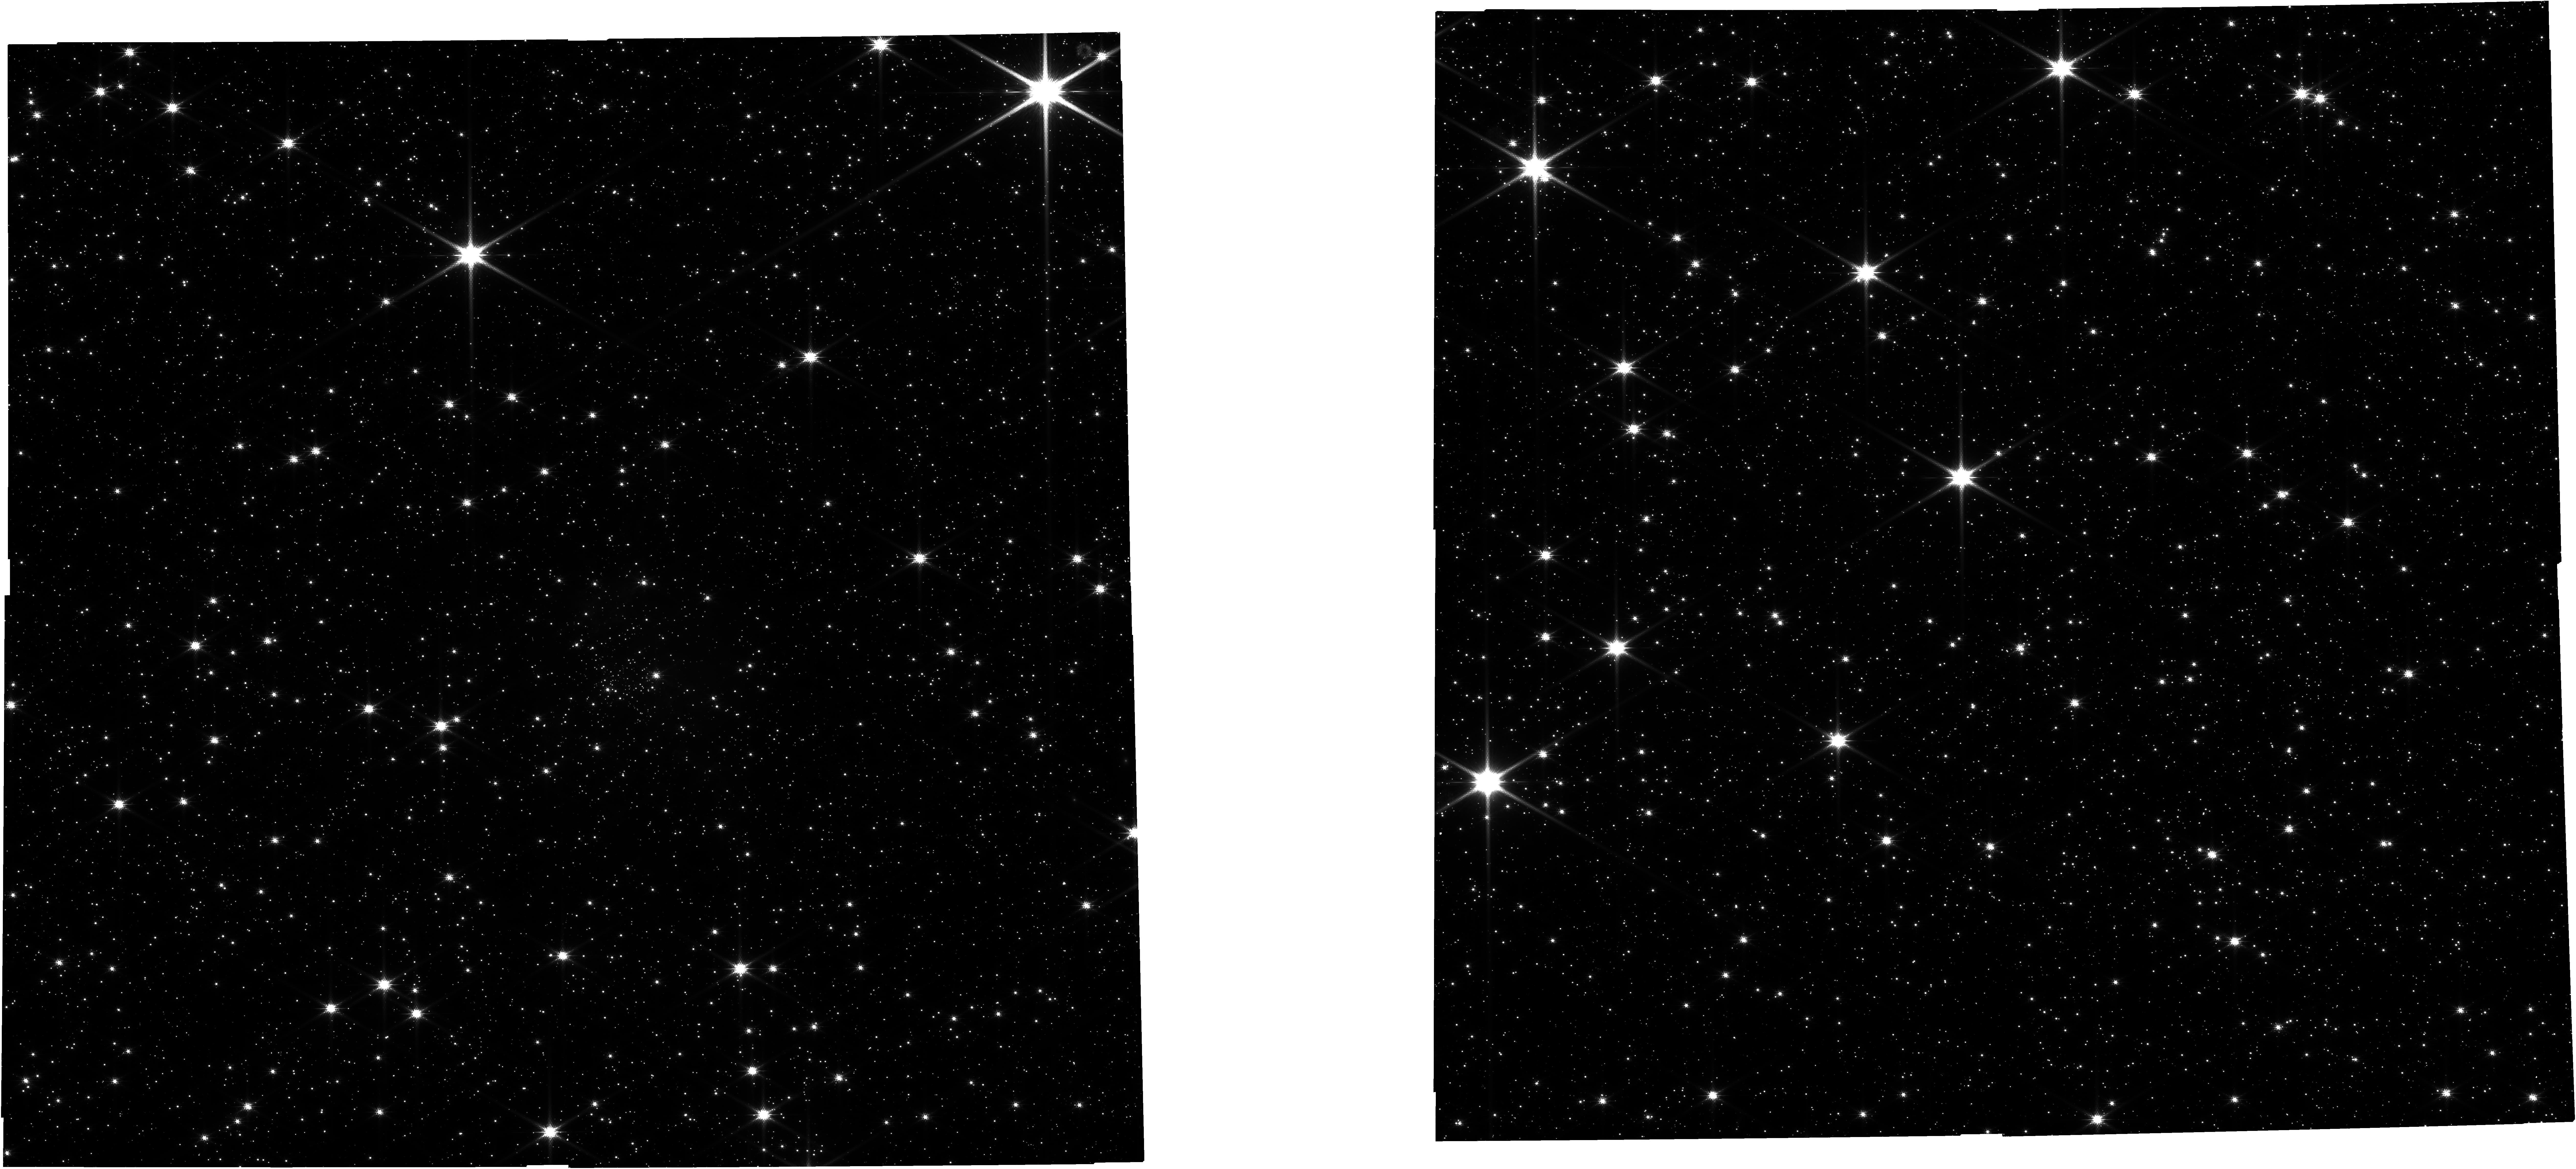
Target: G054.093+01.748
Instrument: NIRCAM
Filter: F150W
Exposure: 17 min
Observation ID: jw09438-o004_t004_nircam_clear-f150w

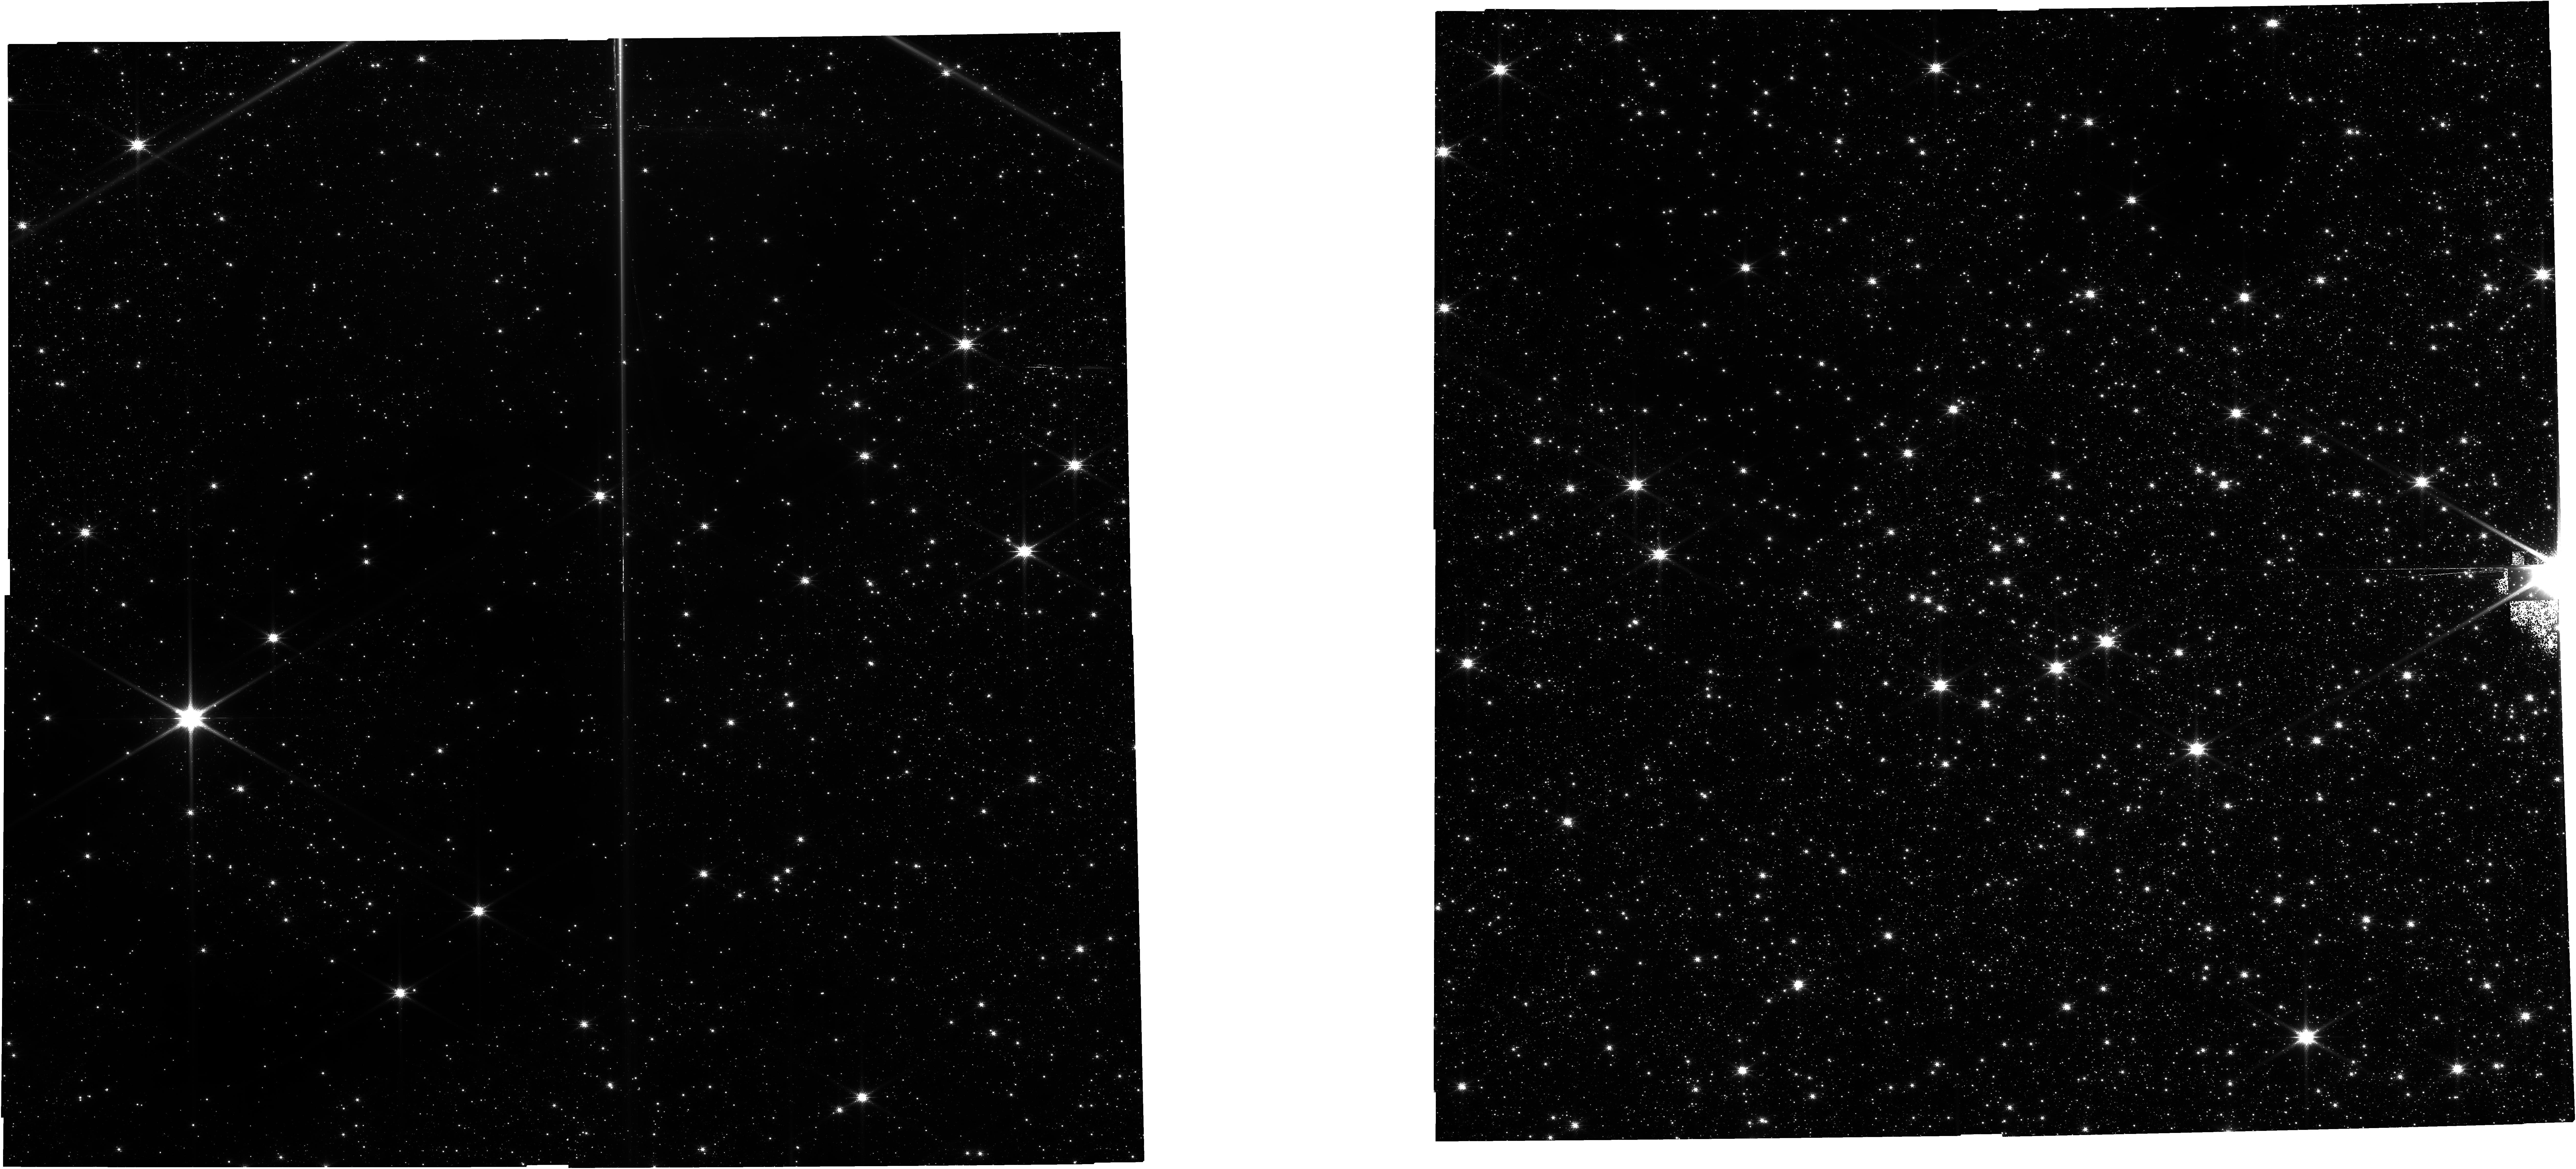
Target: G007.470+00.050
Instrument: NIRCAM
Filter: F150W
Exposure: 17 min
Observation ID: jw09438-o005_t005_nircam_clear-f150w

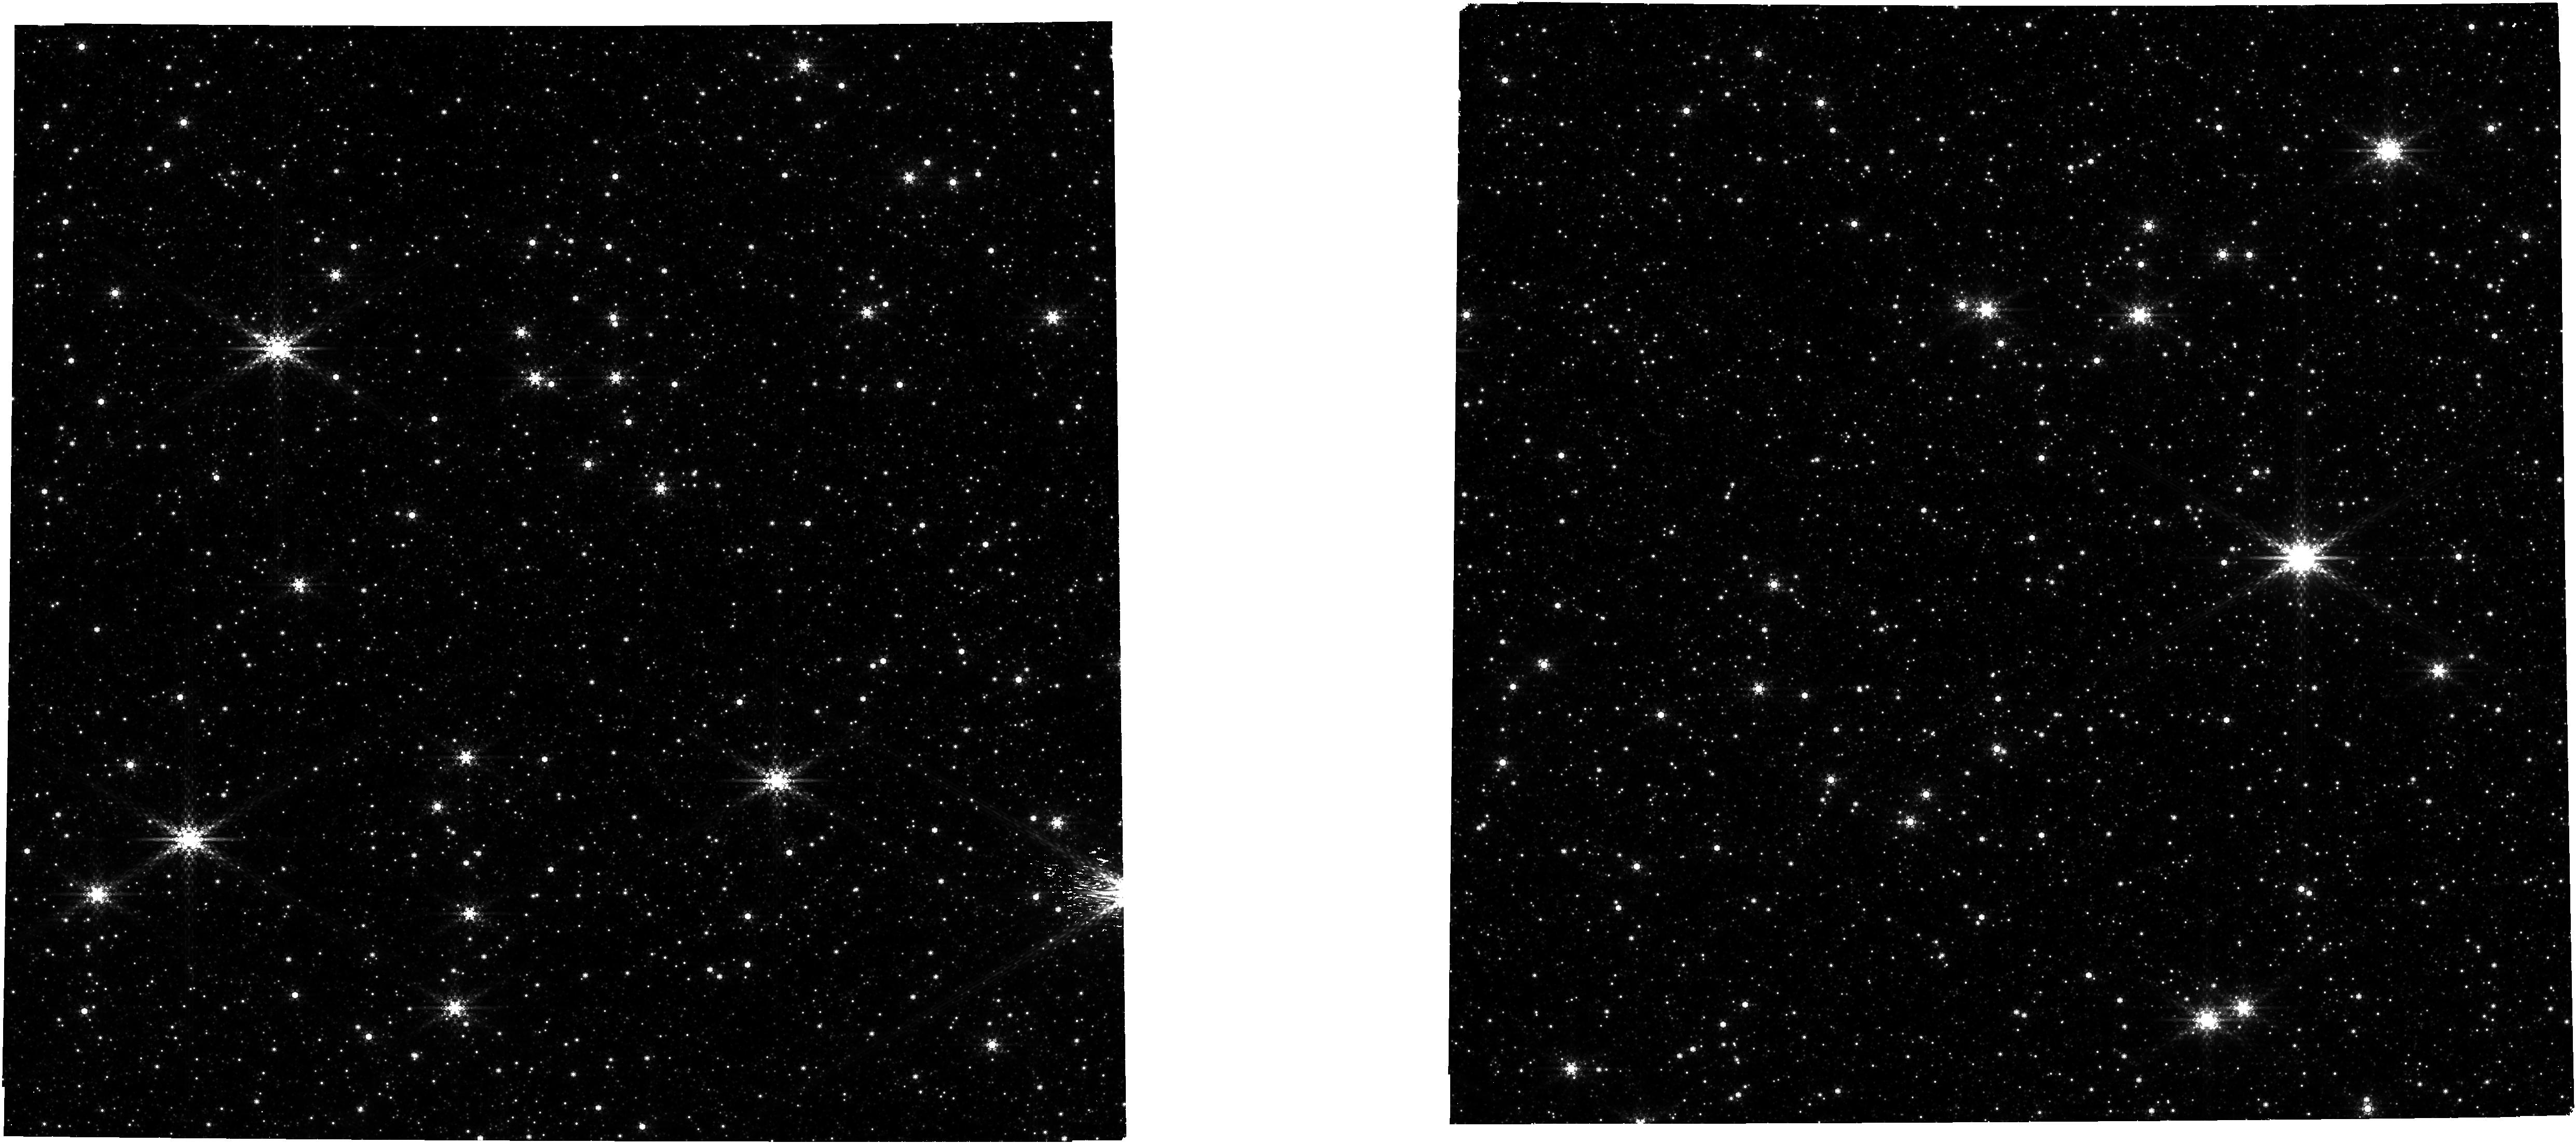
Target: crowded_l20
Instrument: NIRCAM
Filter: F480M
Exposure: 17 min
Observation ID: jw09438-o007_t007_nircam_clear-f480m

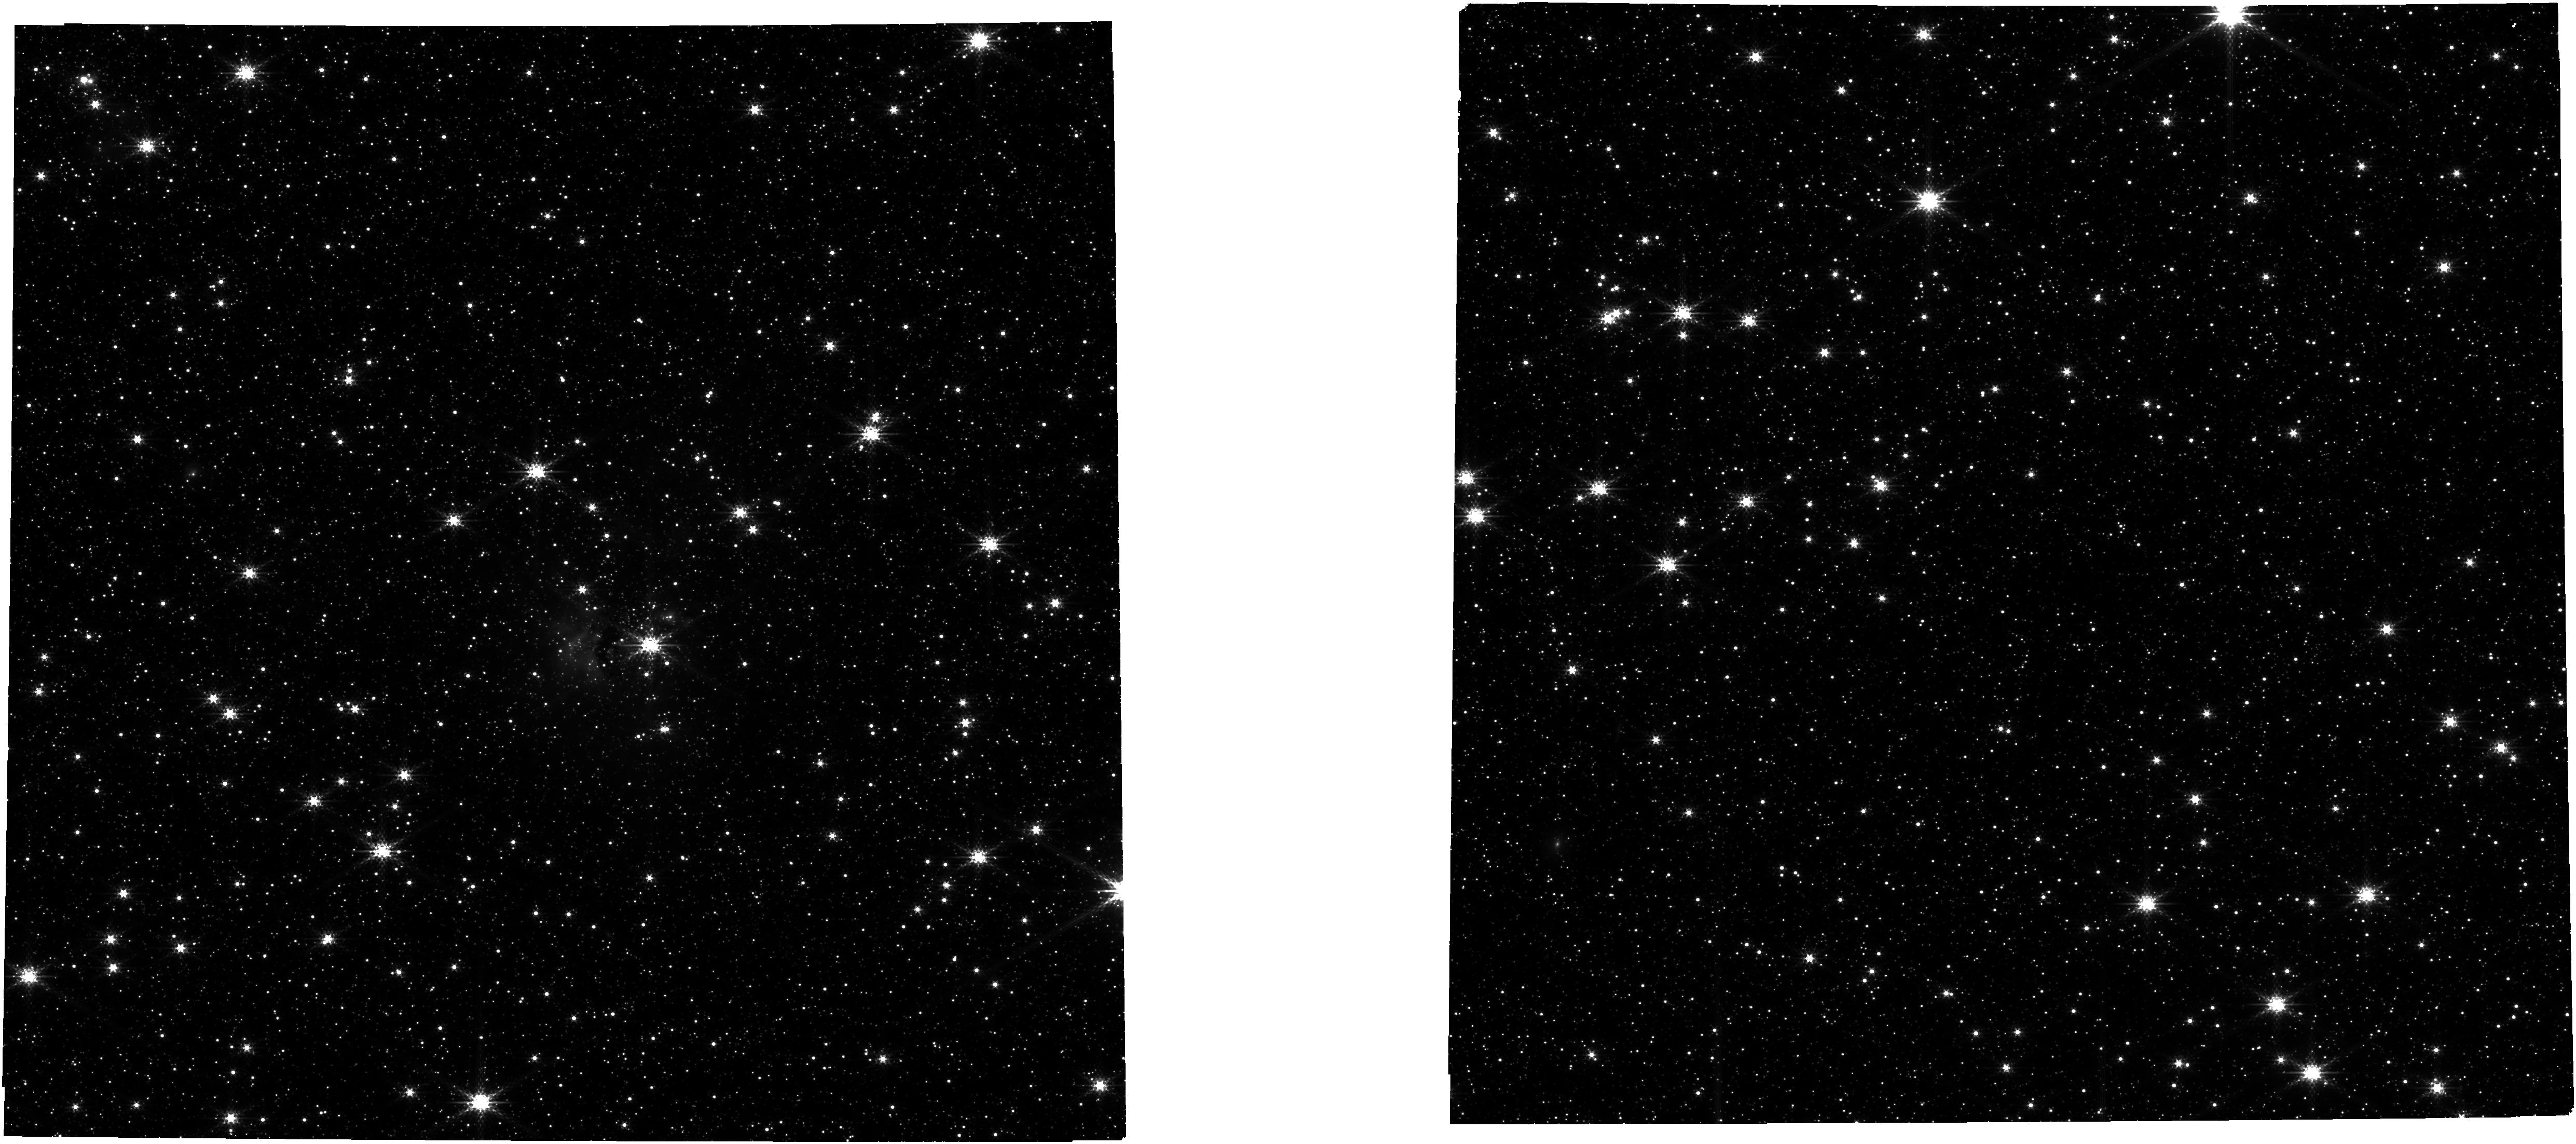
Target: G028.320+01.243
Instrument: NIRCAM
Filter: F300M
Exposure: 17 min
Observation ID: jw09438-o001_t001_nircam_clear-f300m

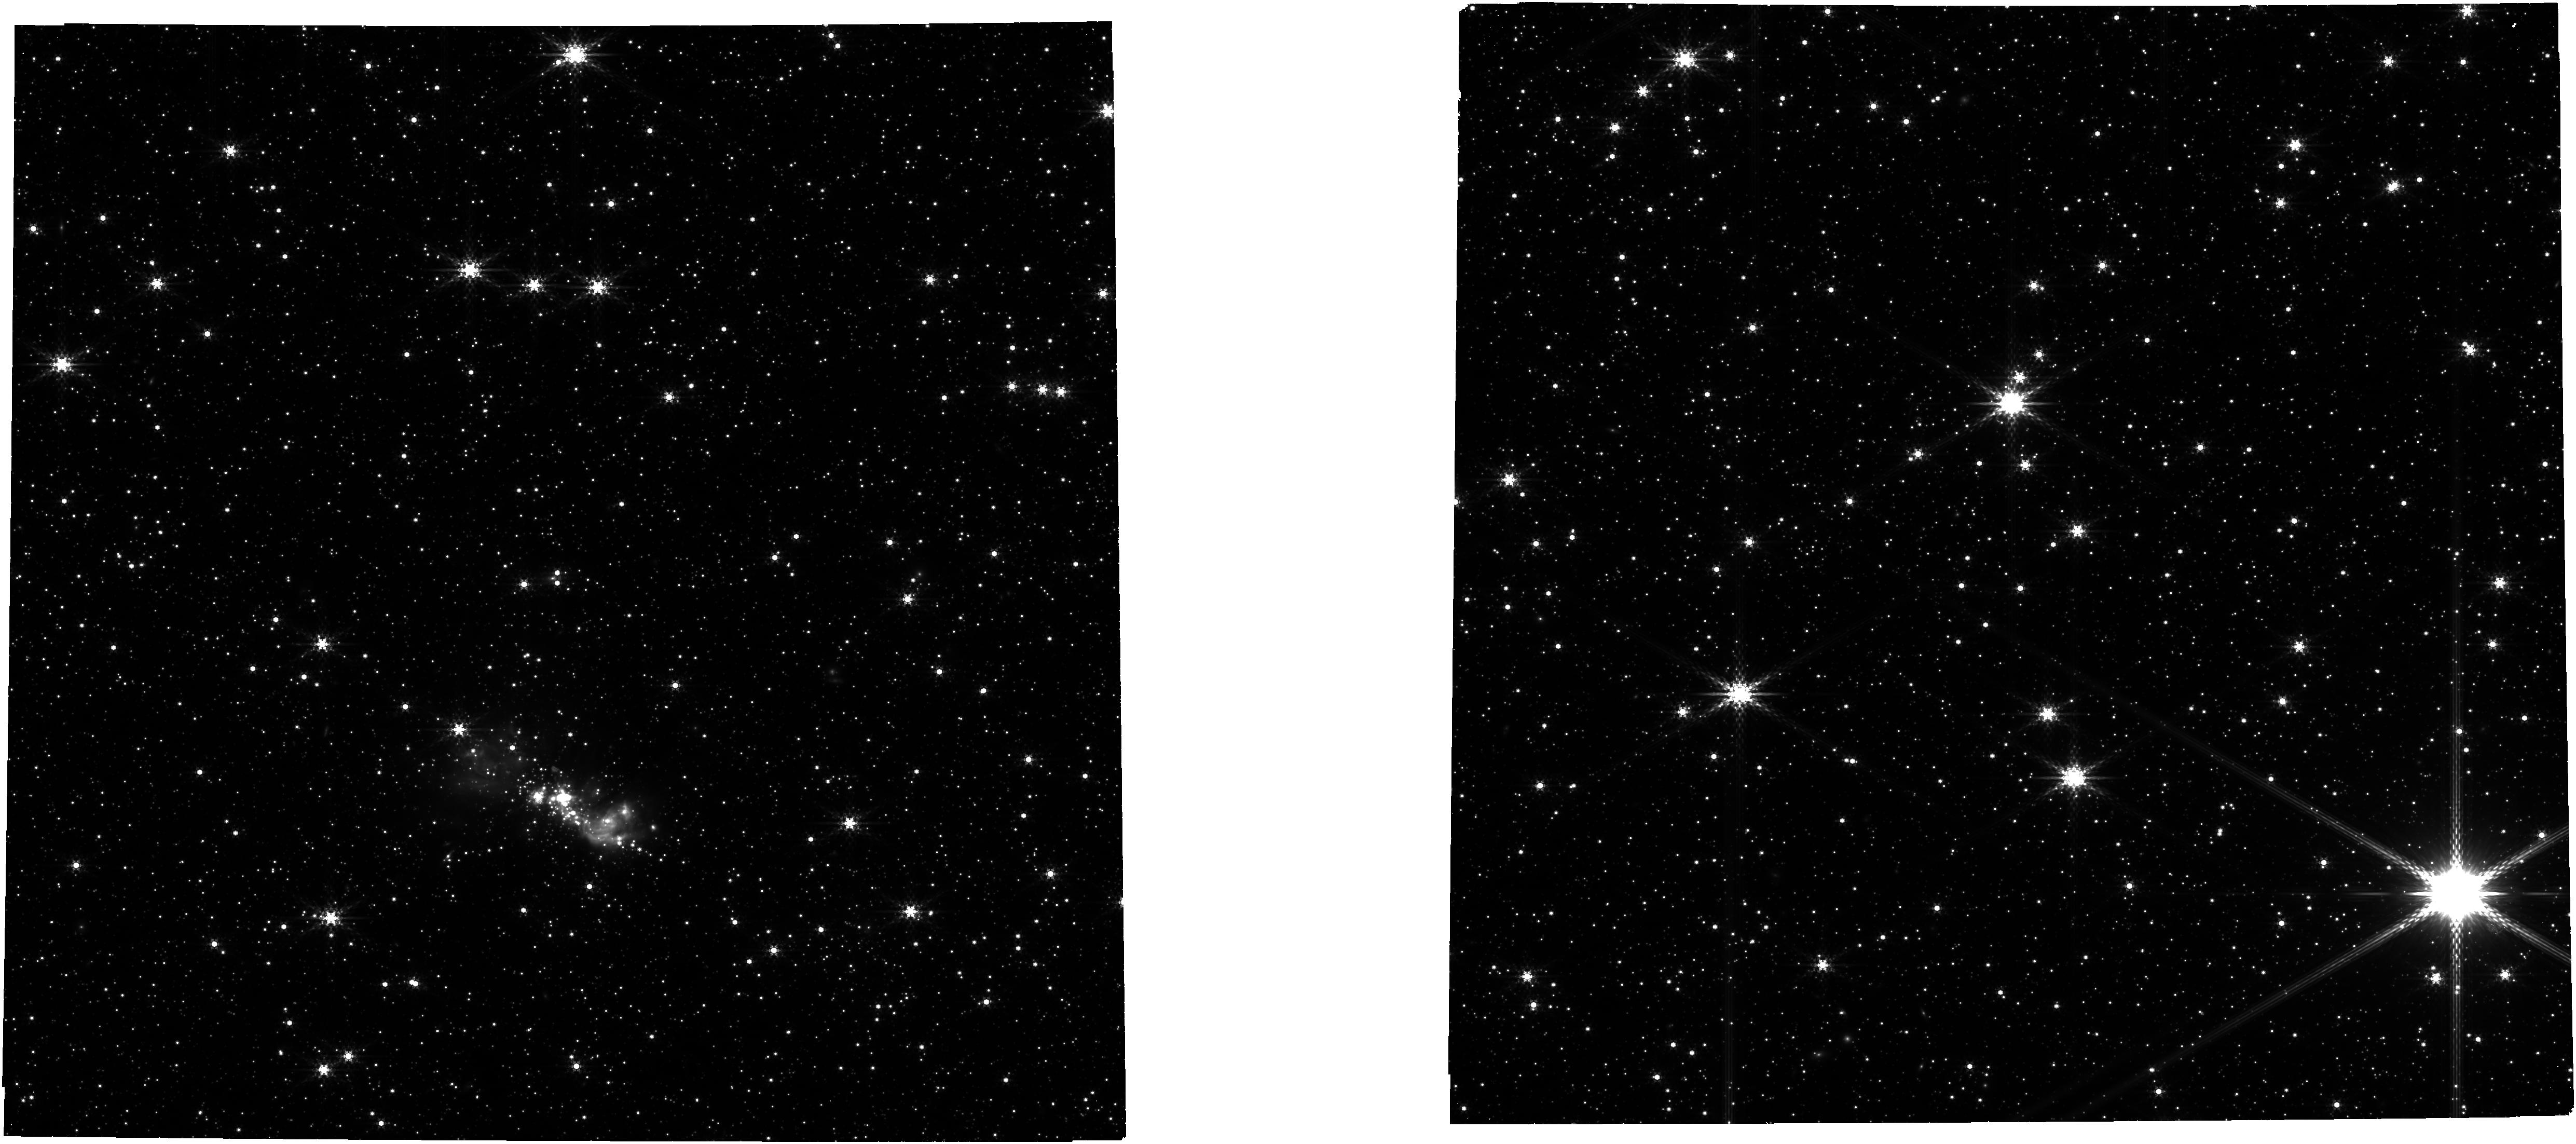
Target: G040.954+02.473
Instrument: NIRCAM
Filter: F410M
Exposure: 17 min
Observation ID: jw09438-o003_t003_nircam_clear-f410m

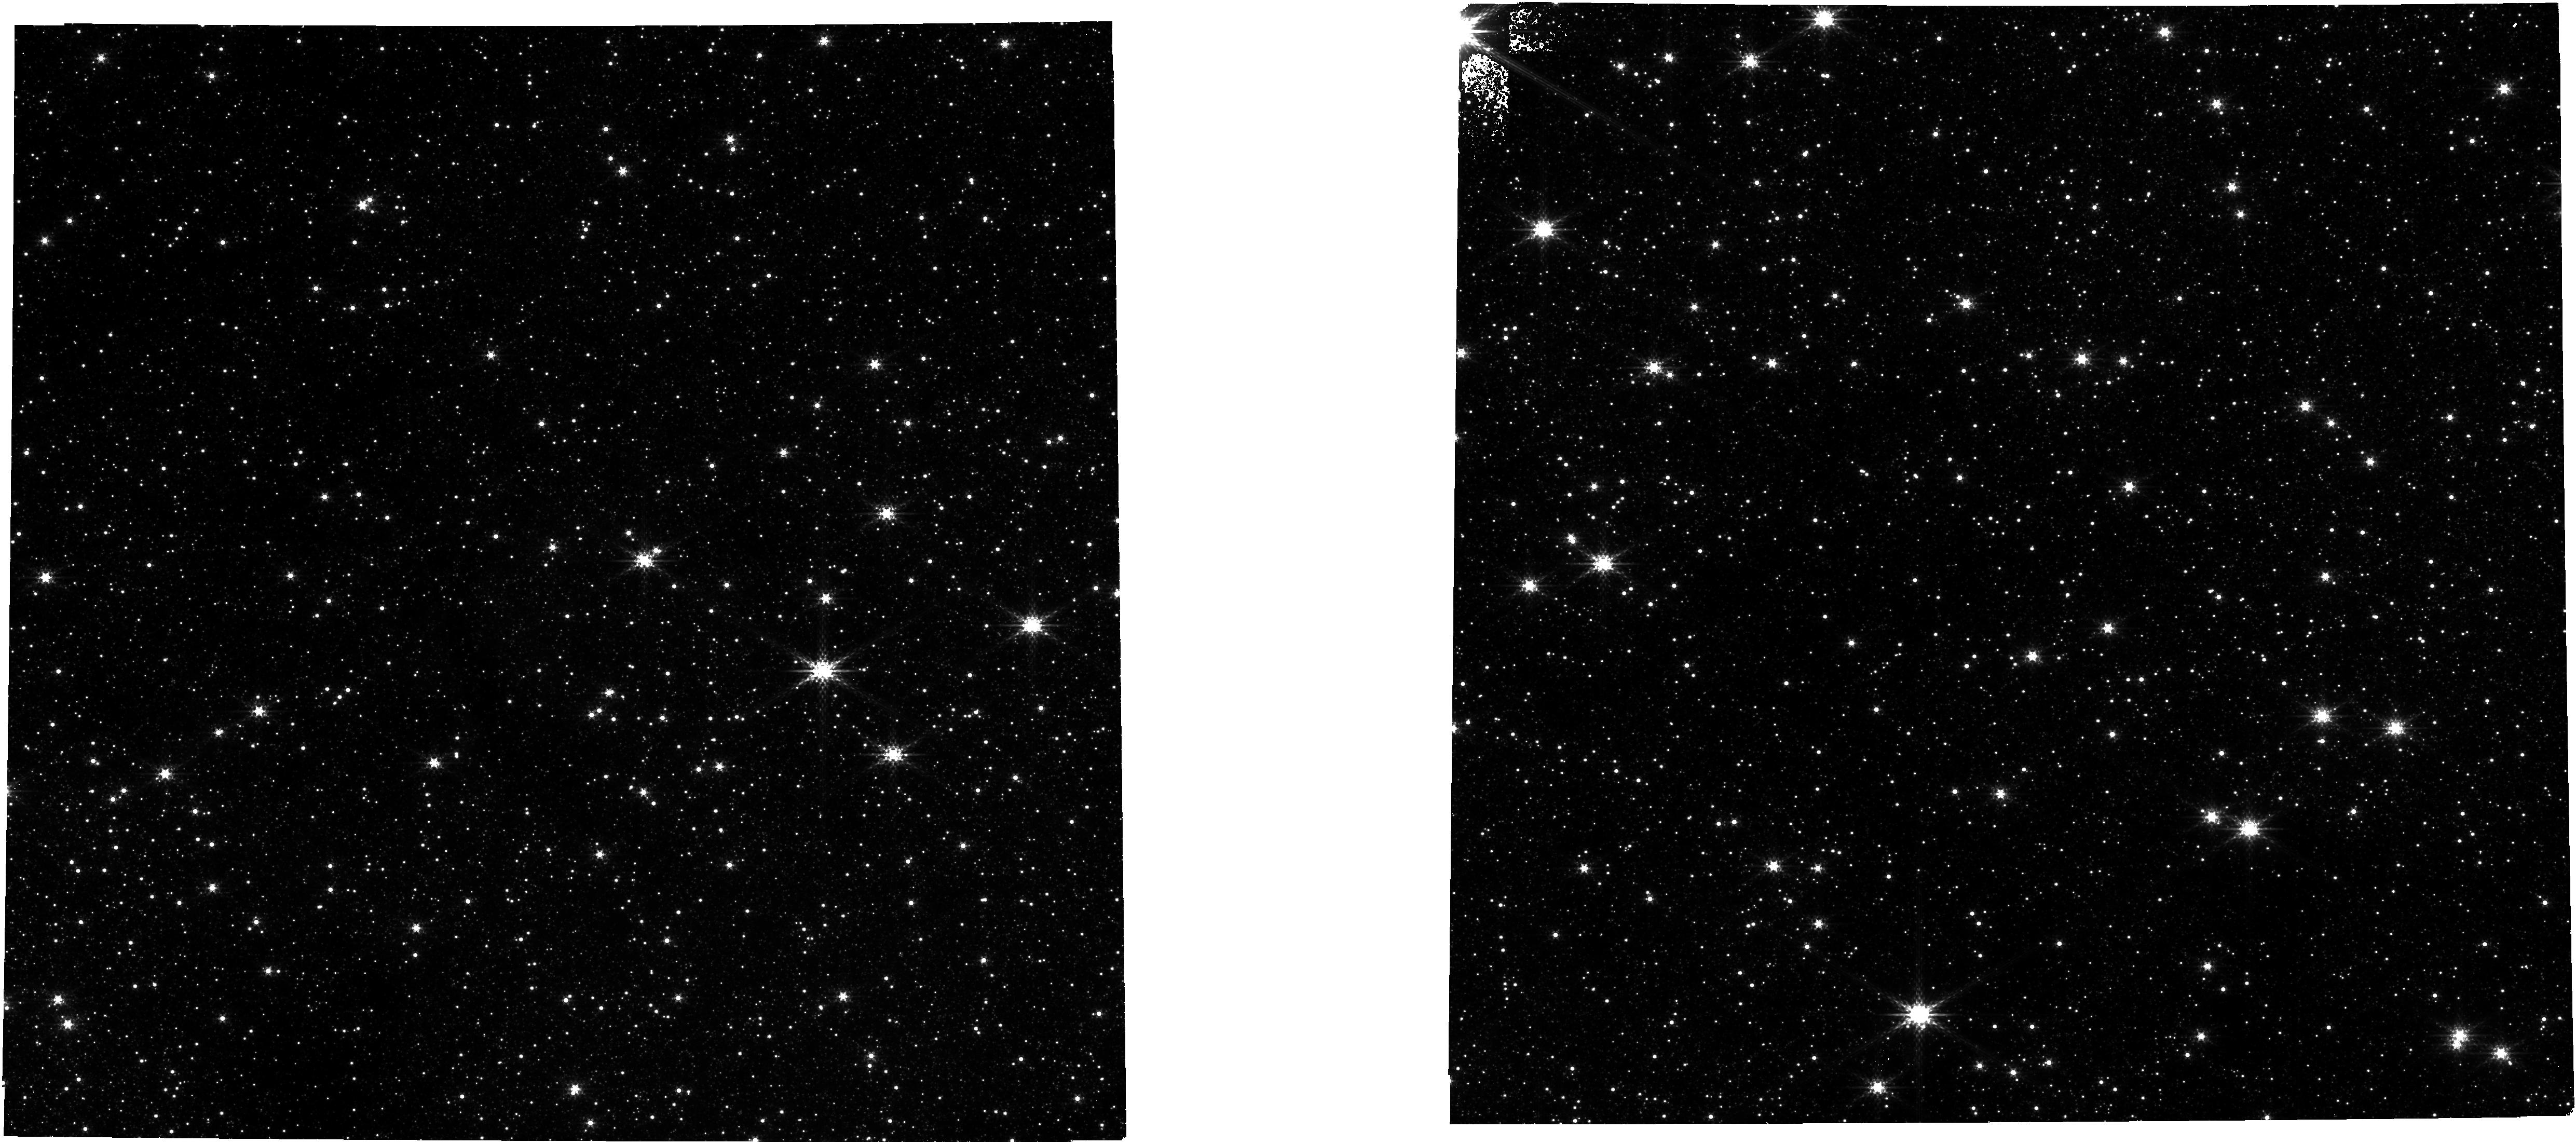
Target: crowded_l3
Instrument: NIRCAM
Filter: F335M
Exposure: 17 min
Observation ID: jw09438-o006_t006_nircam_clear-f335m

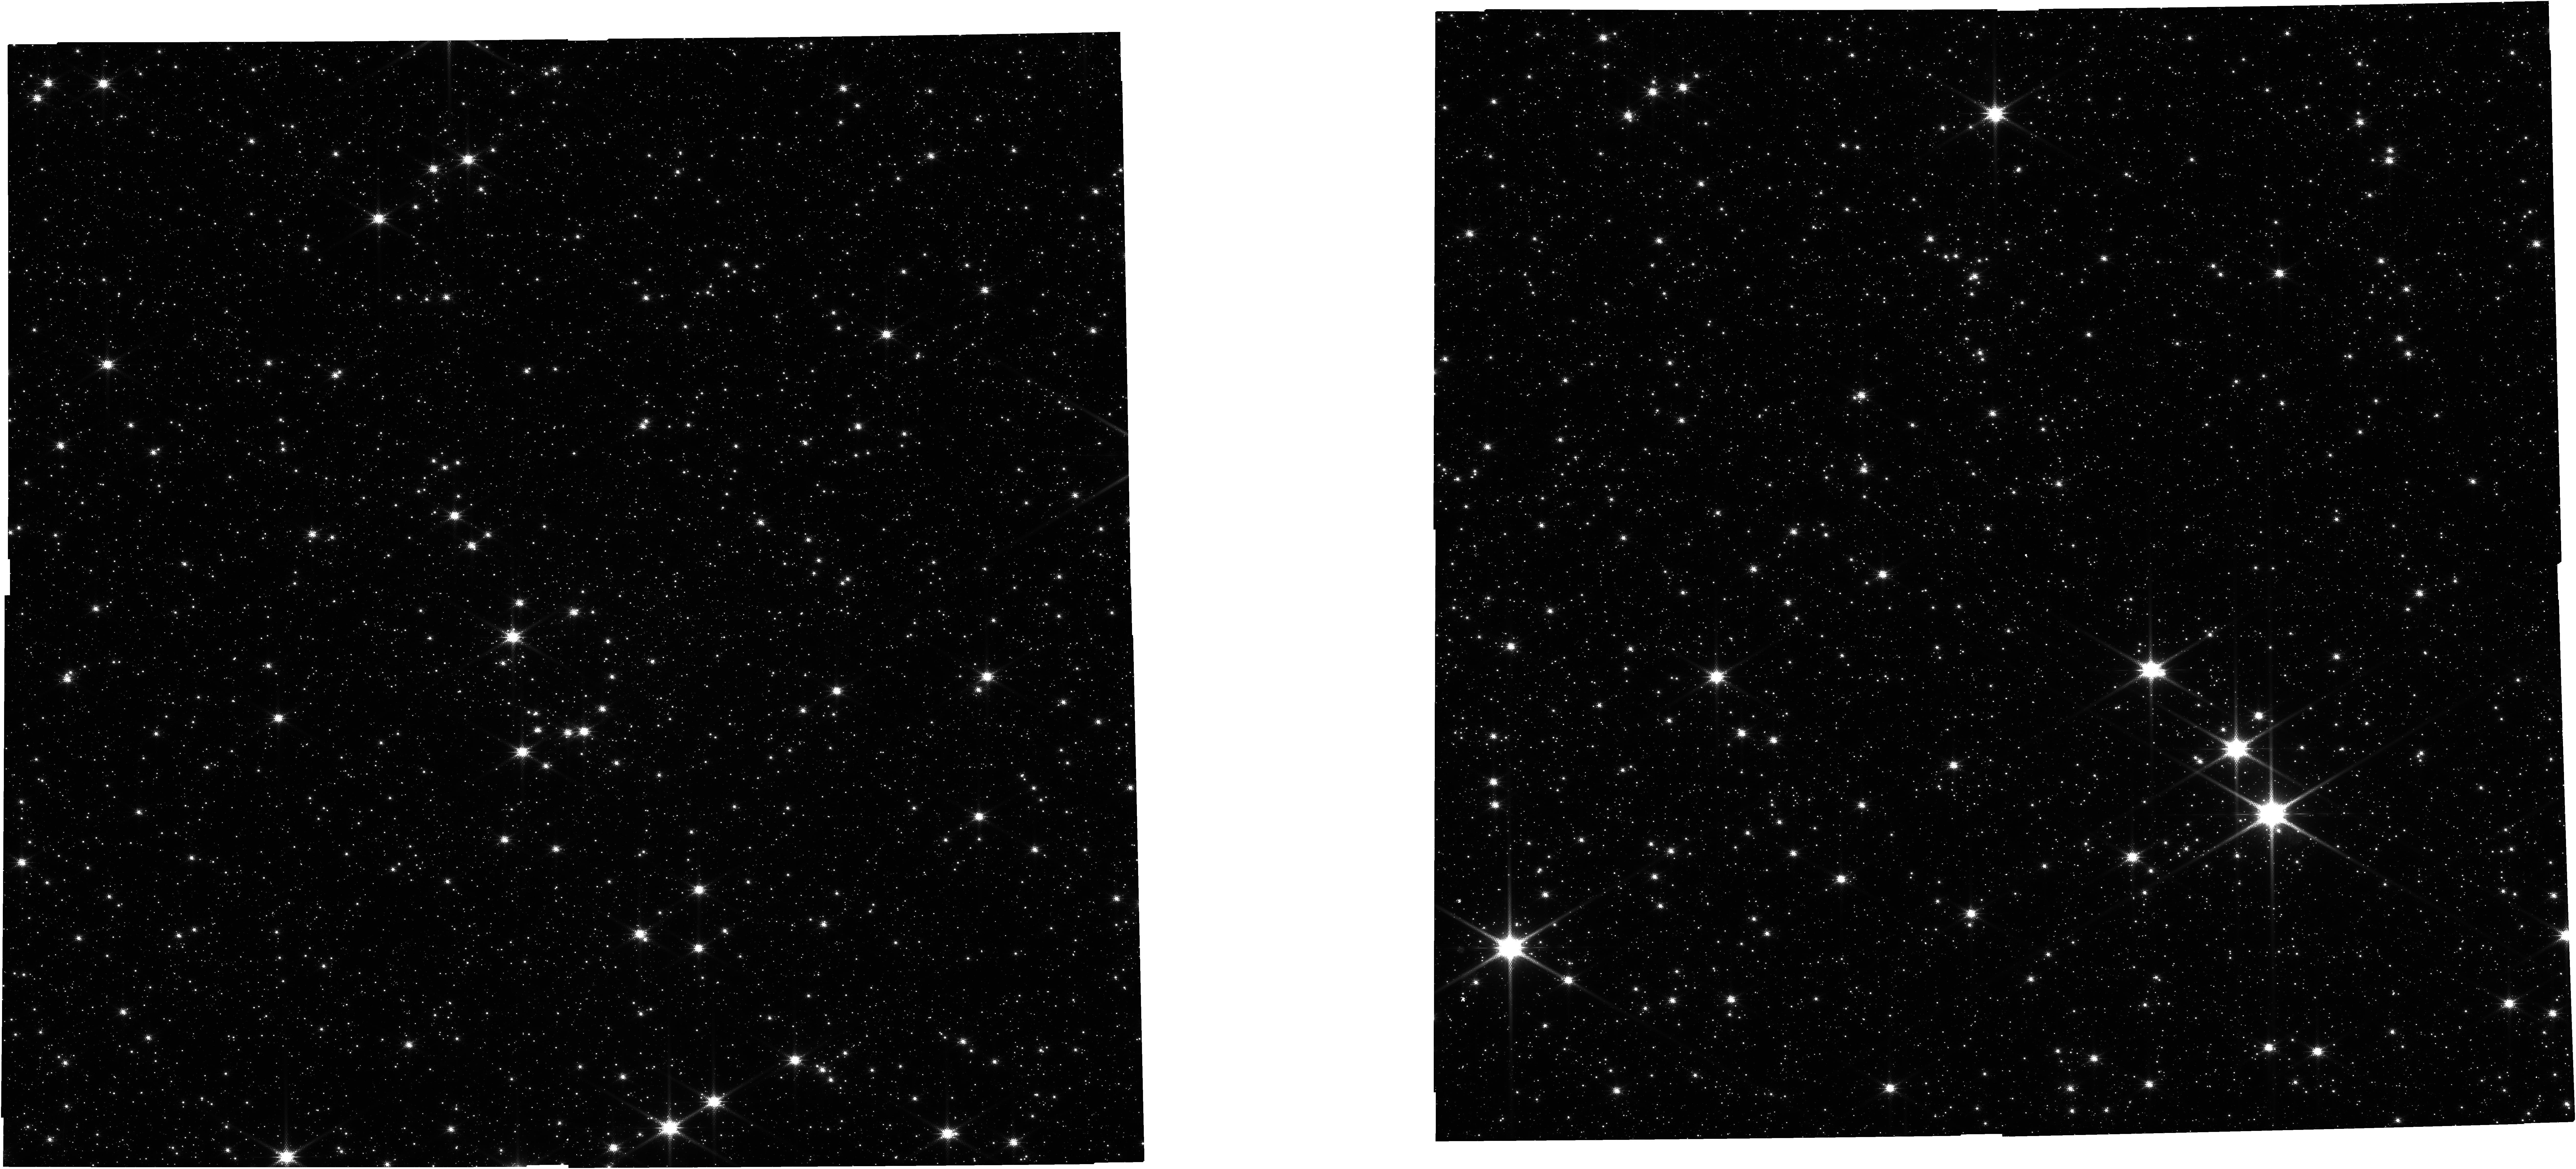
Target: G033.007+01.150
Instrument: NIRCAM
Filter: F140M
Exposure: 17 min
Observation ID: jw09438-o002_t002_nircam_clear-f140m

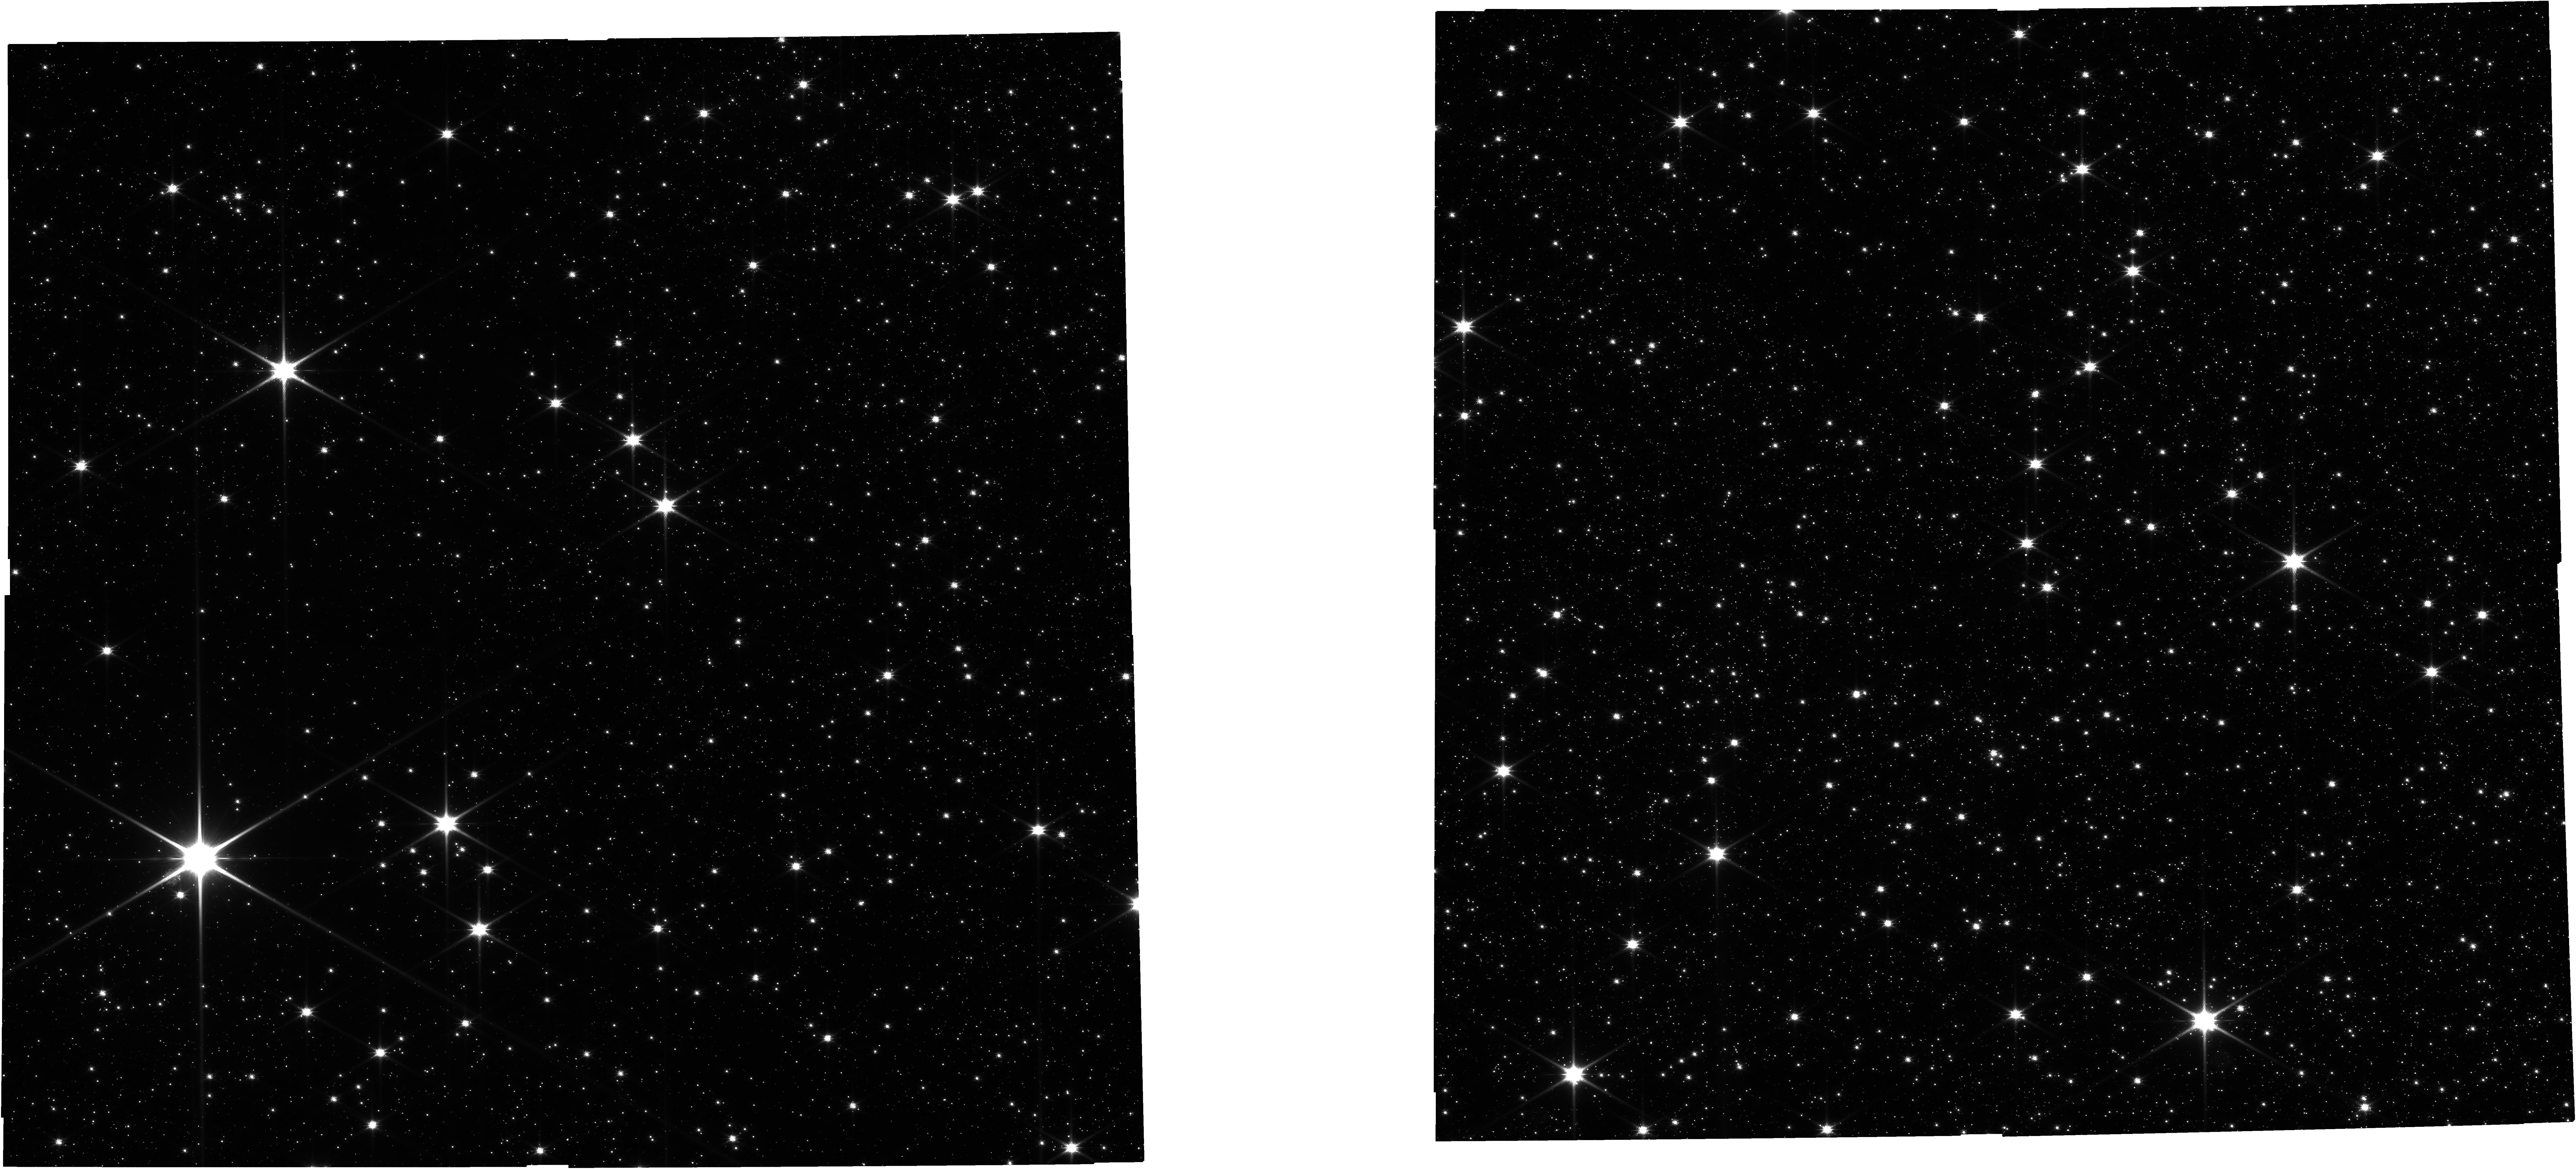
Target: crowded_l20
Instrument: NIRCAM
Filter: F115W
Exposure: 17 min
Observation ID: jw09438-o007_t007_nircam_clear-f115w

Certum: Multiband Webb Images in the Inner Galaxy for the Roman Galactic Plane Survey (PI: Schlafly, Eddie)

The Roman Galactic Plane Survey (RGPS) will observe ~700 square degrees of the inner Galaxy, unveiling much of the far side of the Milky Way's disk and measuring fluxes for tens of billions of stars. The success of the RGPS depends on understanding the connection between the photometry Roman measures and the Galaxy's stars, gas, and dust, in the extremely crowded and reddened environments typical of the inner galaxy. This is a major challenge: while we expect that the far side of the Galaxy will look broadly like the near side, it is (1) largely unobserved today at Roman's sensitivity, (2) heavily reddened by dust, and (3) very crowded. This proposal, Certum, will obtain Webb imaging of seven RGPS fields over a range of environments, with the much better spectral coverage, depth, and resolution made possible by Webb. We will use the Certum observations to optimize the RGPS design, quantify the ability of the RGPS to measure the properties of the Galaxy's stars and dust, and to determine the effect of crowding on Roman observations. Additionally, Certum will specifically target fields featuring gas-bearing regions on the far side of the Galaxy in order to map the structure of the Milky Way and to test the RGPS's mapping potential.